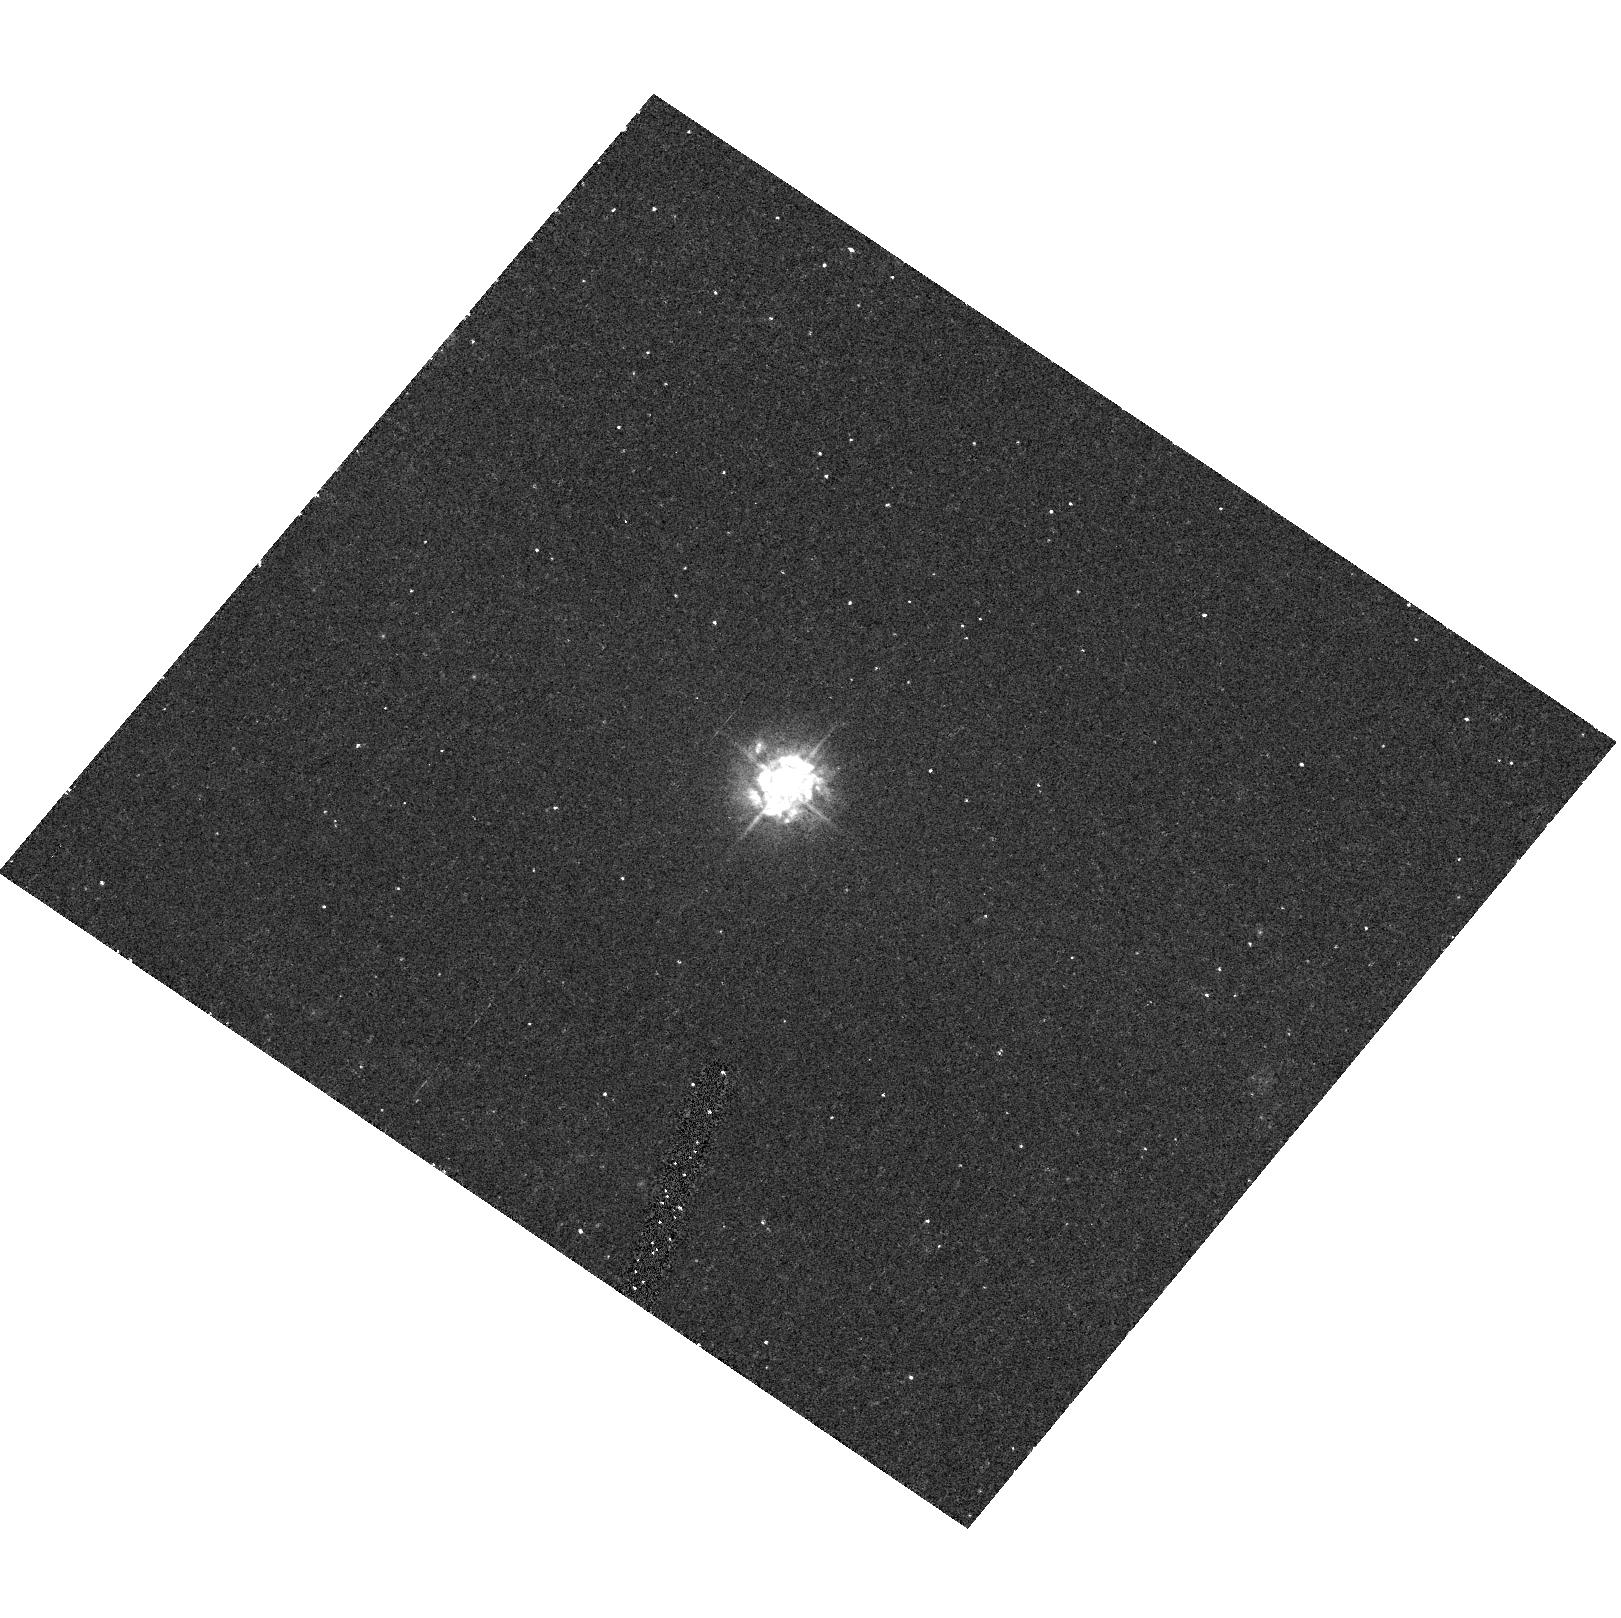
Target: MRK493. Instrument: ACS/HRC. Filter: F330W. Exposure: 20 min. Observation ID: hst_9379_76_acs_hrc_f330w_j8ek76

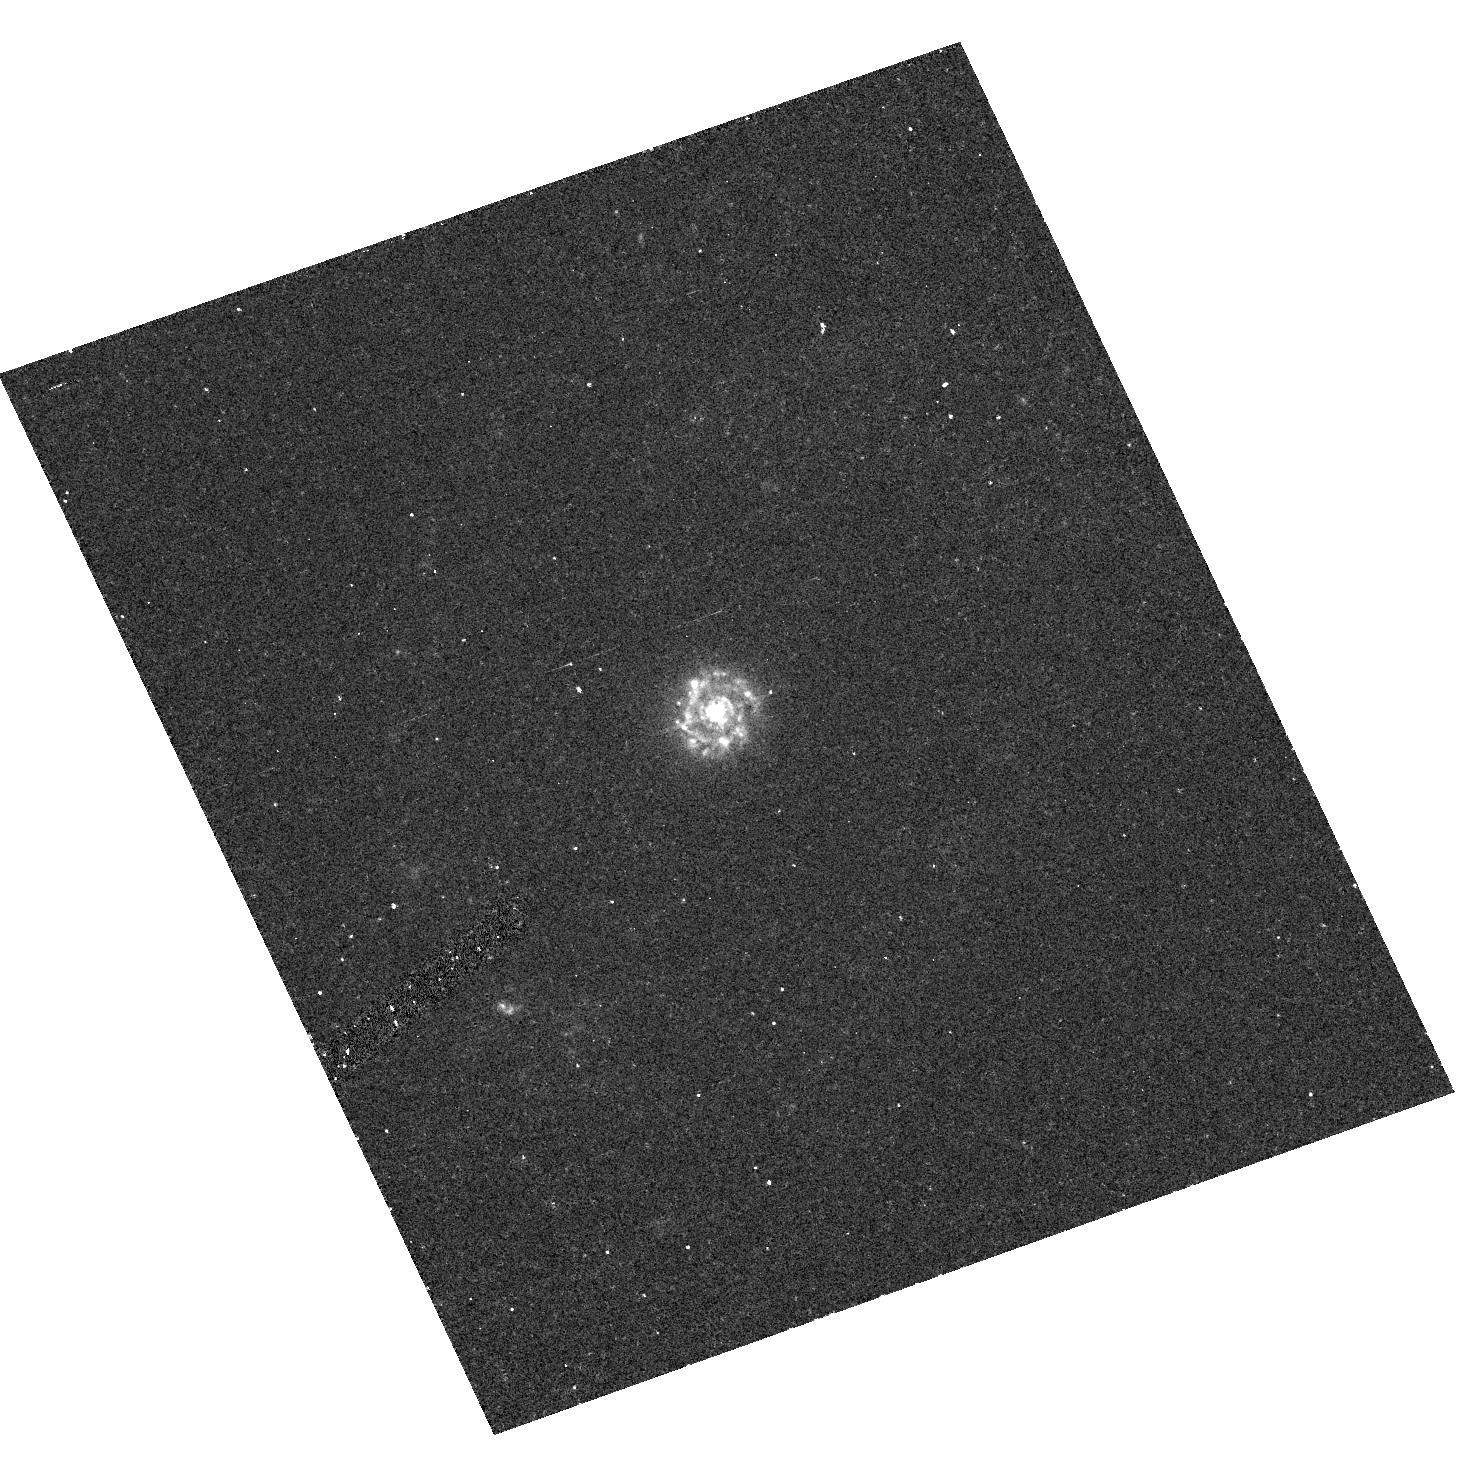
Target: MRK42. Instrument: ACS/HRC. Filter: F330W. Exposure: 20 min. Observation ID: hst_9379_34_acs_hrc_f330w_j8ek34

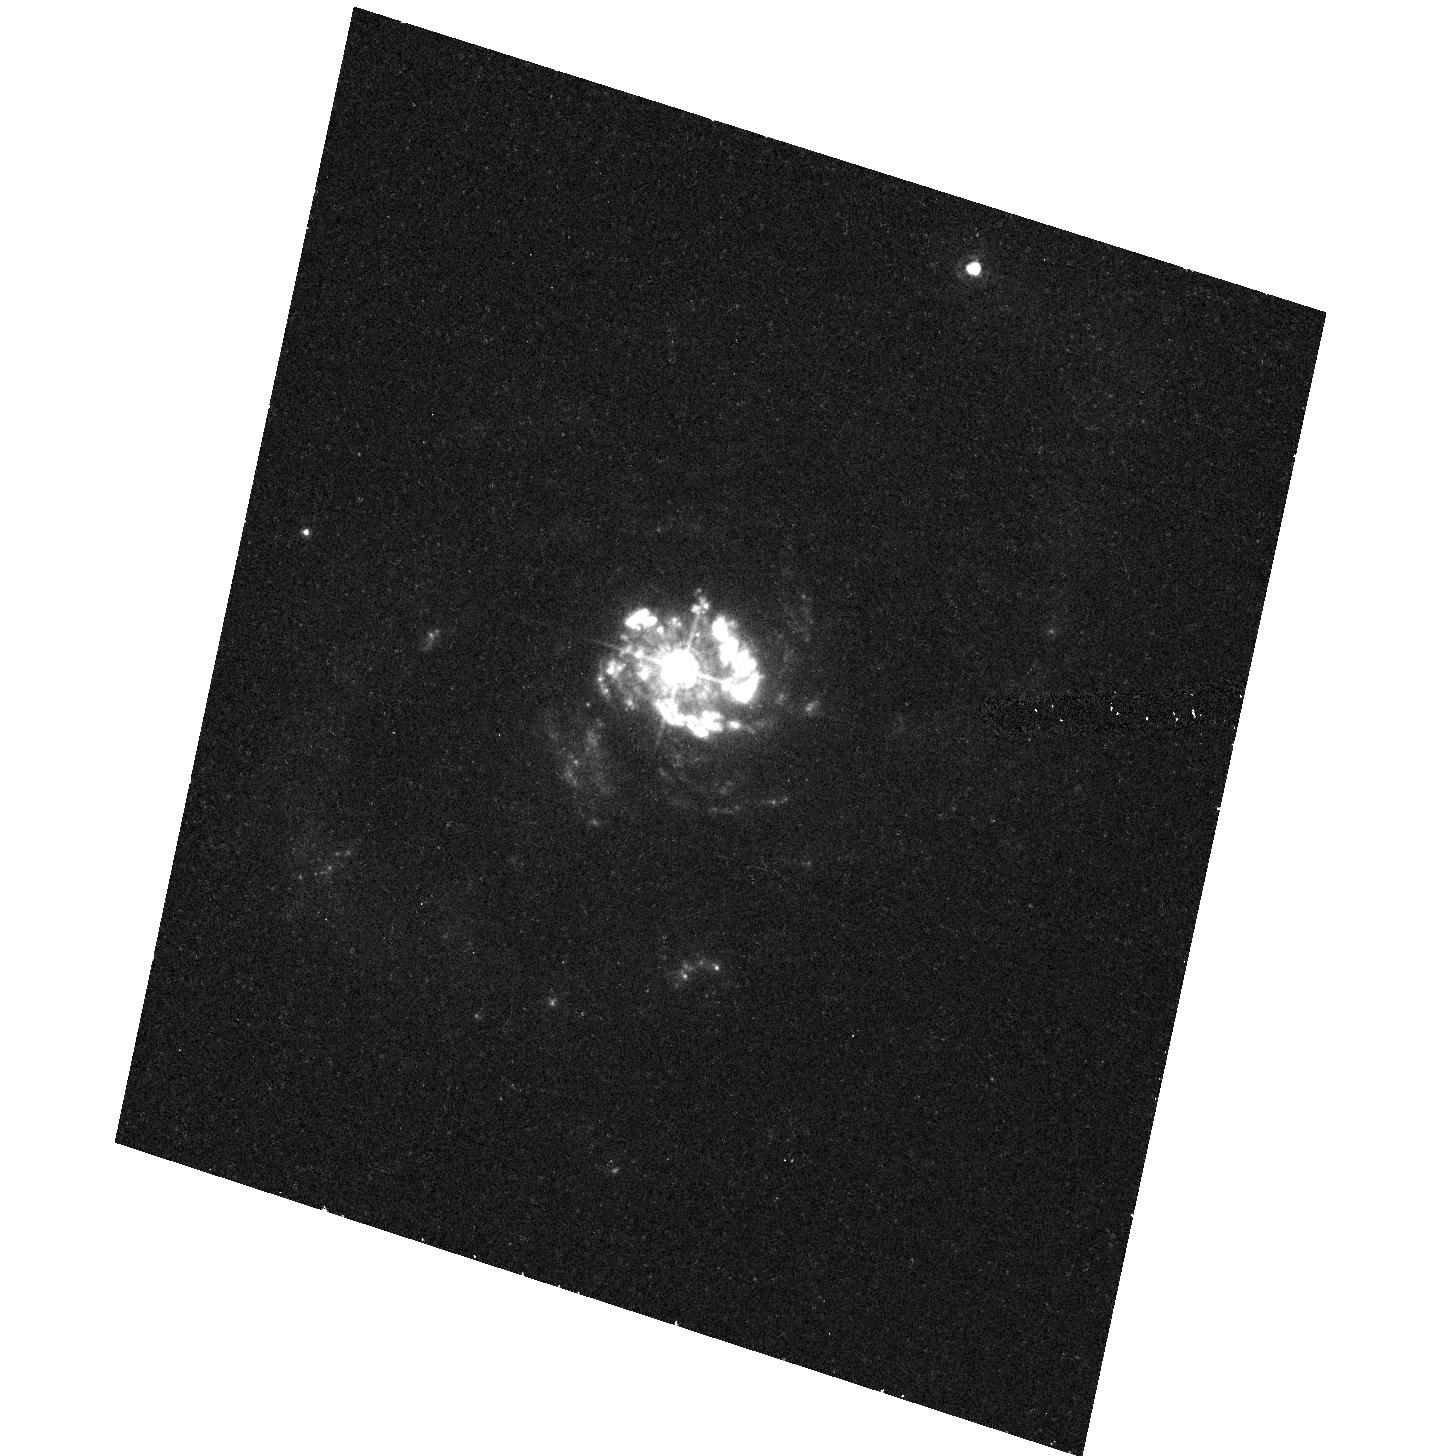
Target: NGC7469. Instrument: ACS/HRC. Filter: F330W. Exposure: 20 min. Observation ID: hst_9379_94_acs_hrc_f330w_j8ek94

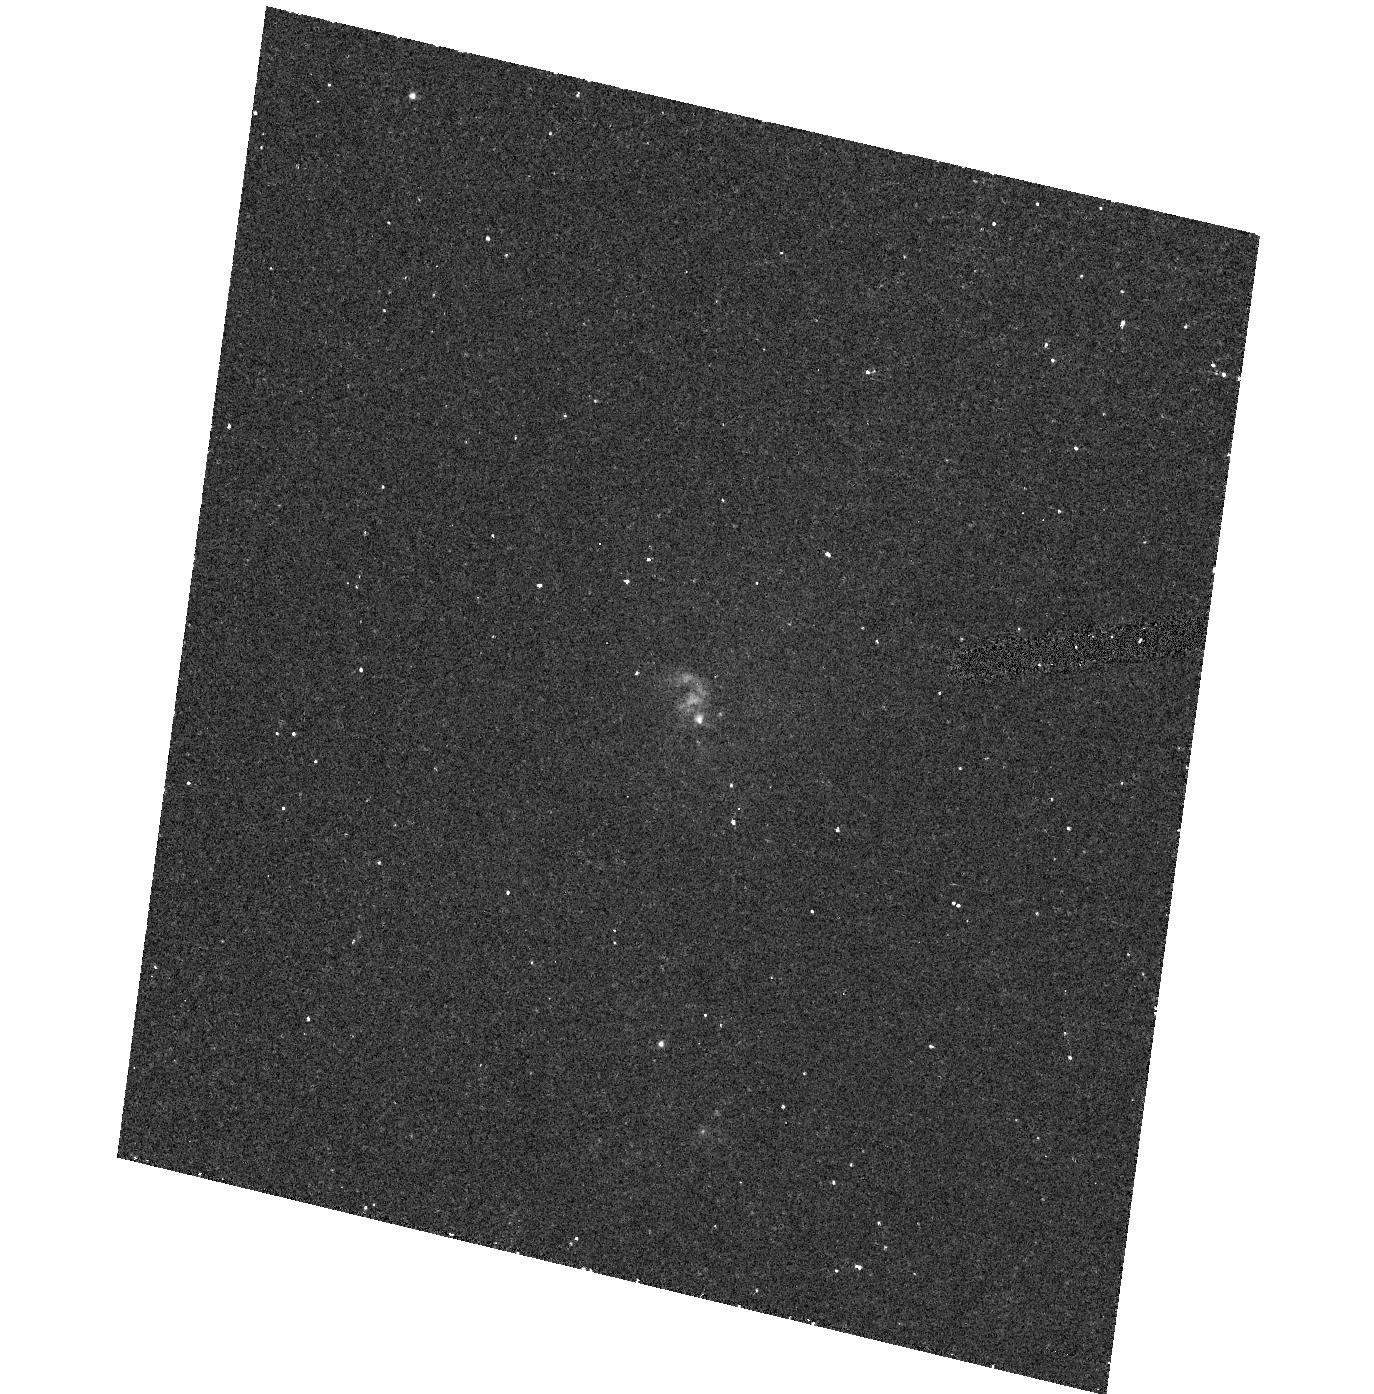
Target: NGC7319. Instrument: ACS/HRC. Filter: F330W. Exposure: 20 min. Observation ID: hst_9379_91_acs_hrc_f330w_j8ek91

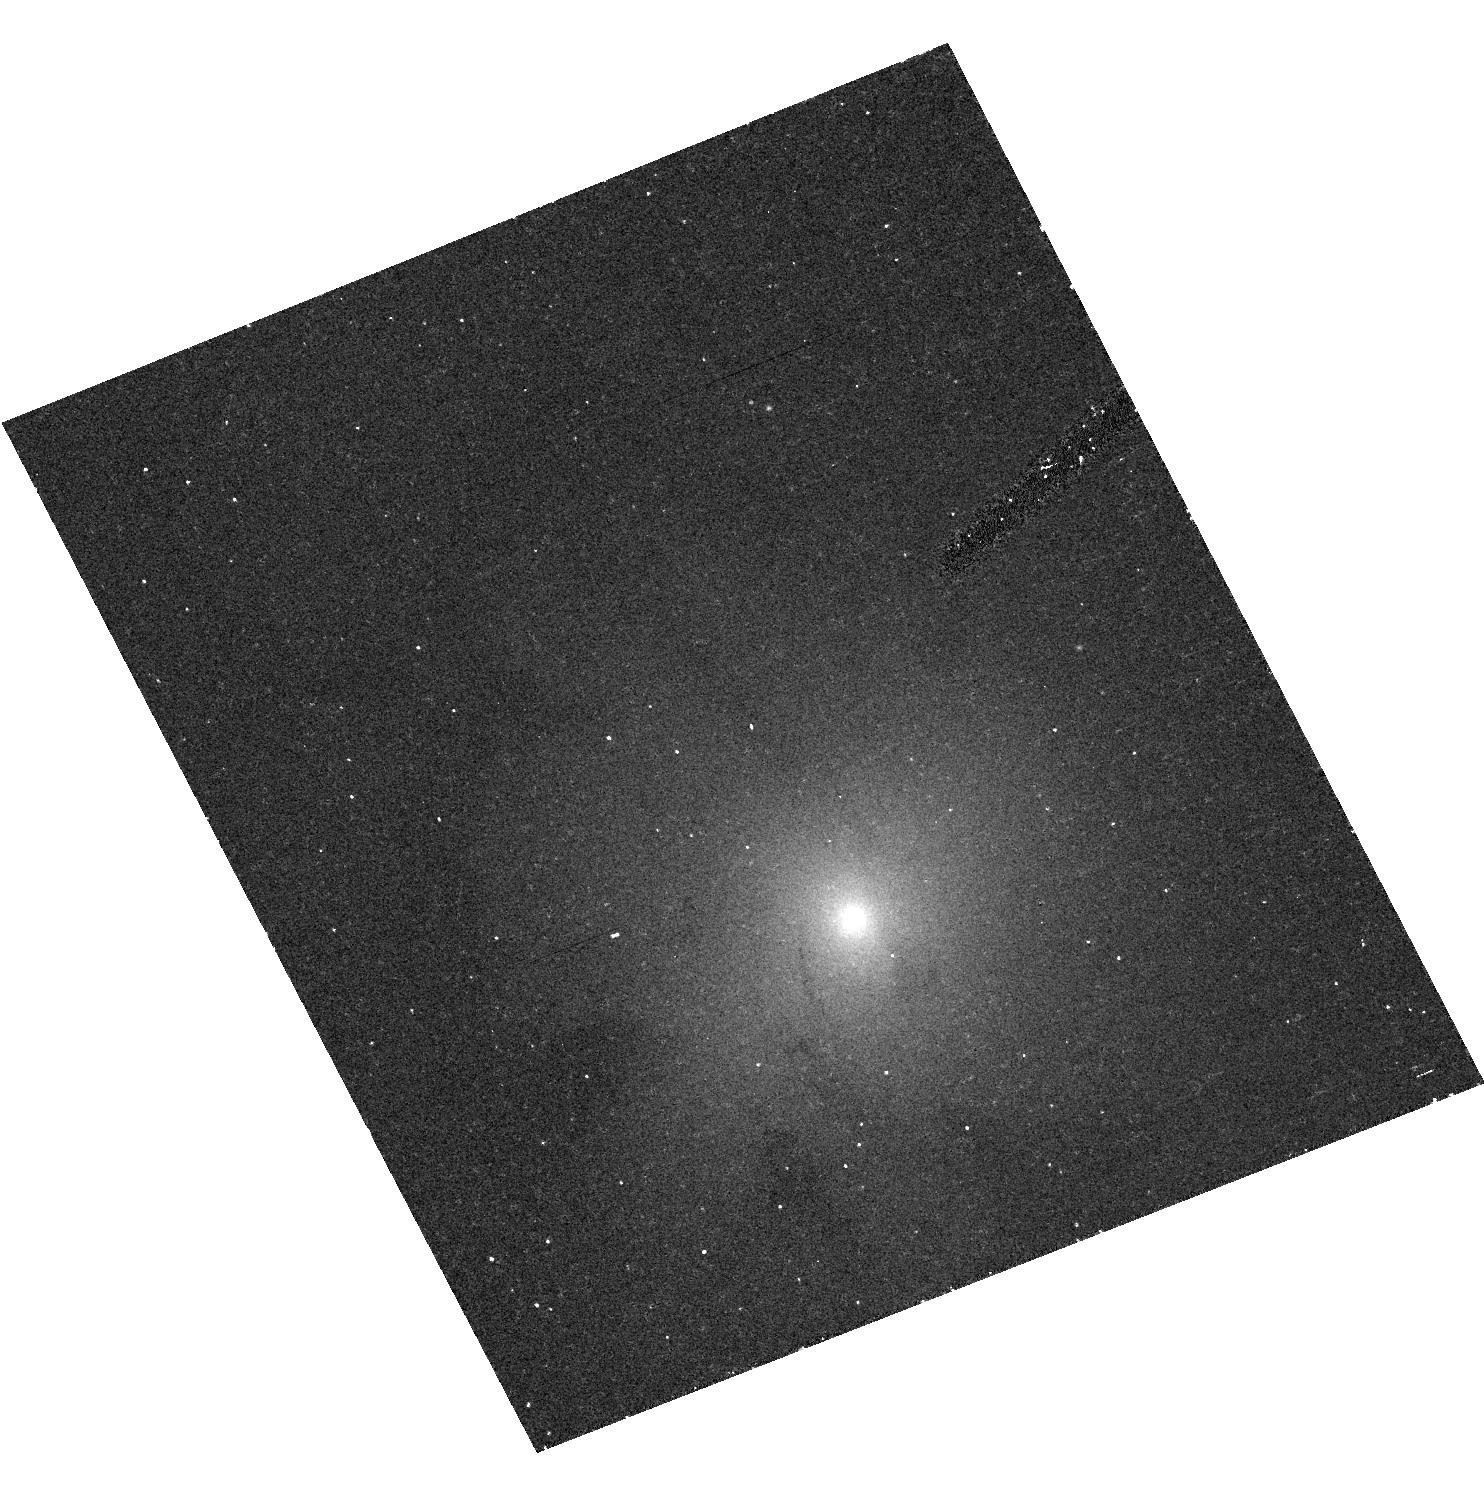
Target: NGC4725. Instrument: ACS/HRC. Filter: F330W. Exposure: 20 min. Observation ID: hst_9379_46_acs_hrc_f330w_j8ek46

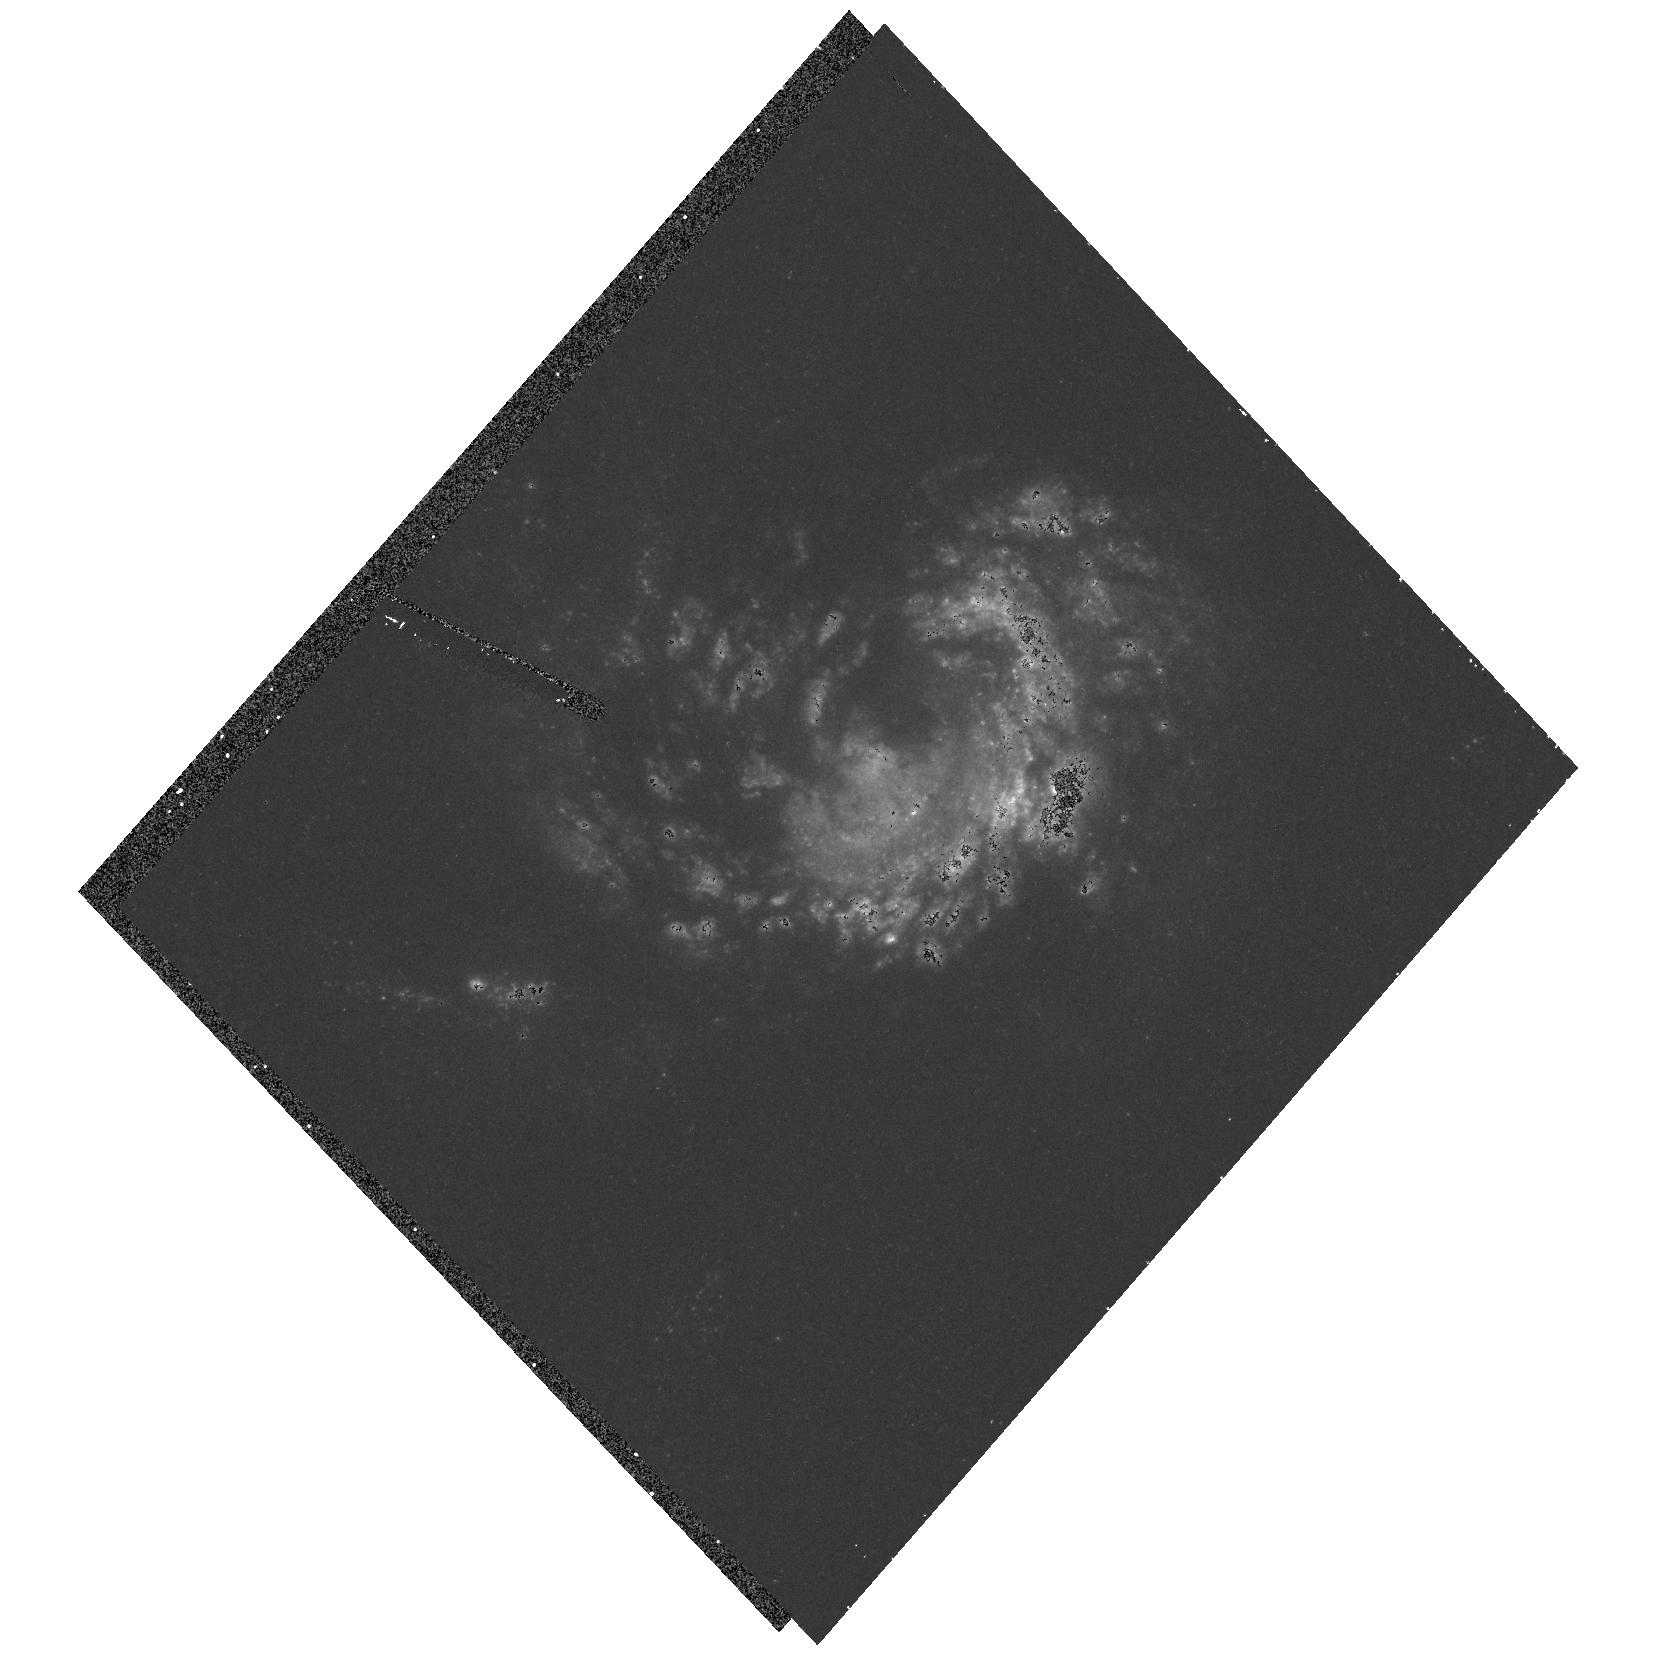
Target: NGC1672. Instrument: ACS/HRC. Filter: F330W. Exposure: 20 min. Observation ID: hst_9379_13_acs_hrc_f330w_j8ek13

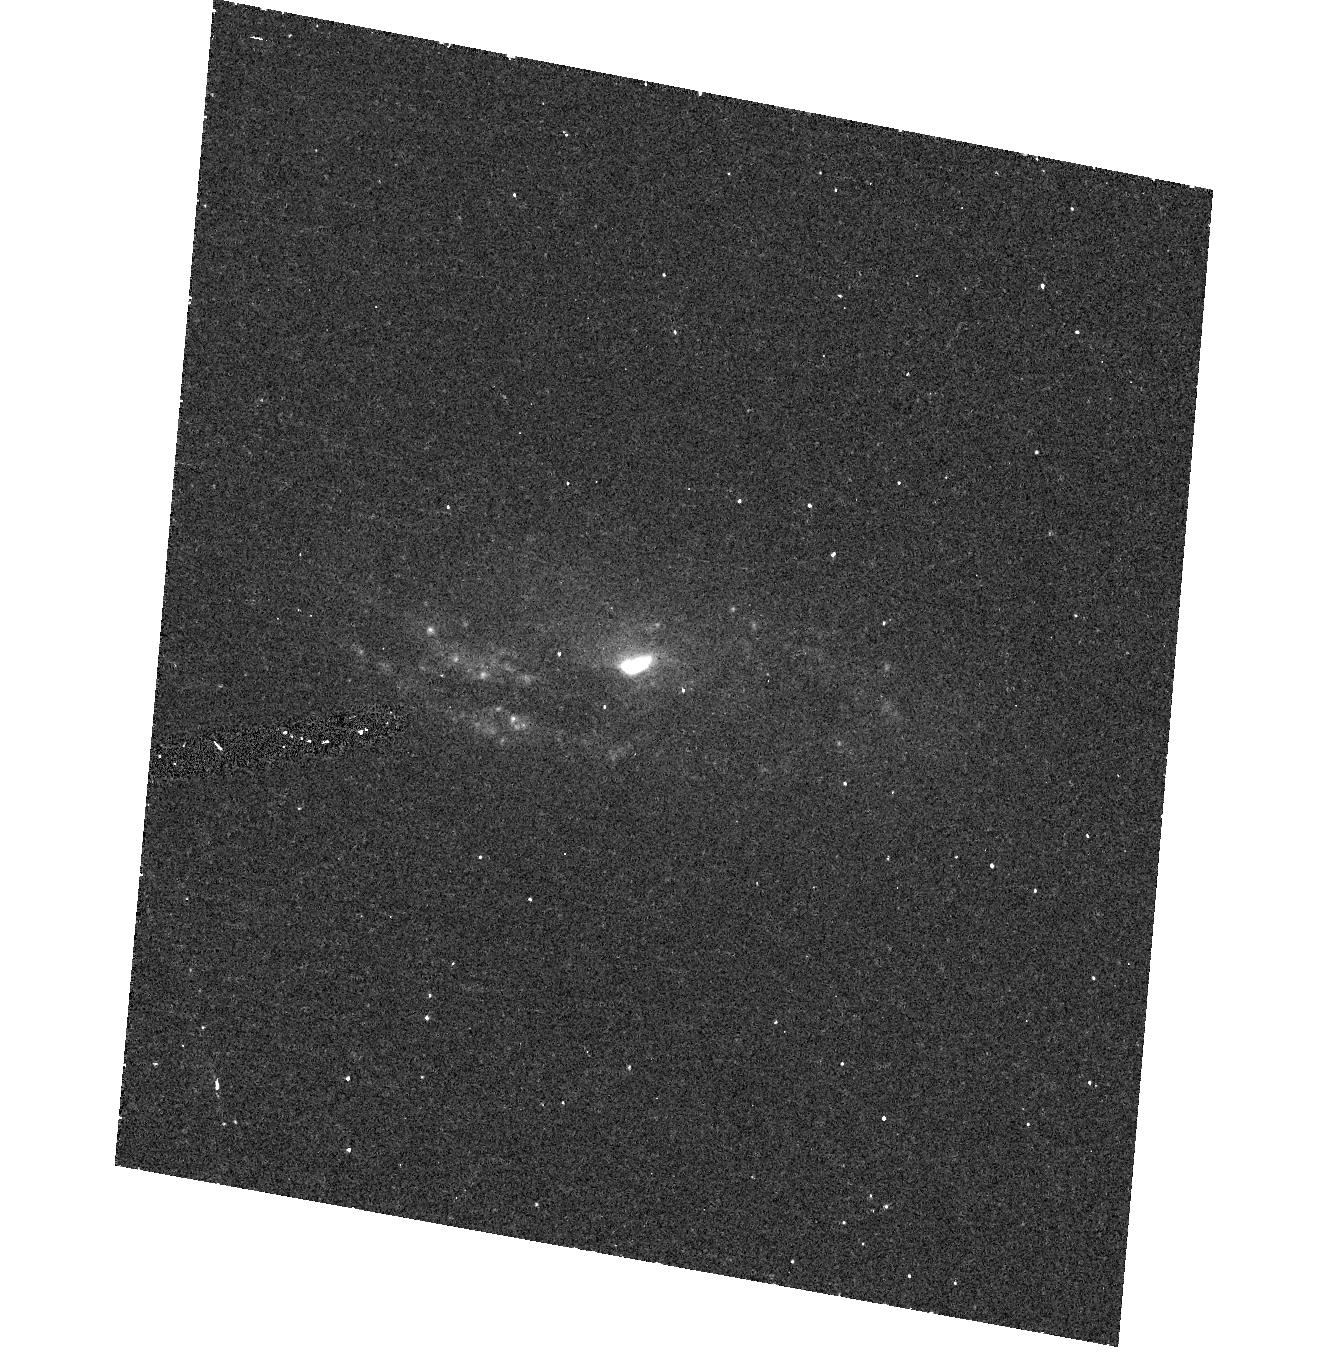
Target: NGC449. Instrument: ACS/HRC. Filter: F330W. Exposure: 20 min. Observation ID: hst_9379_02_acs_hrc_f330w_j8ek02

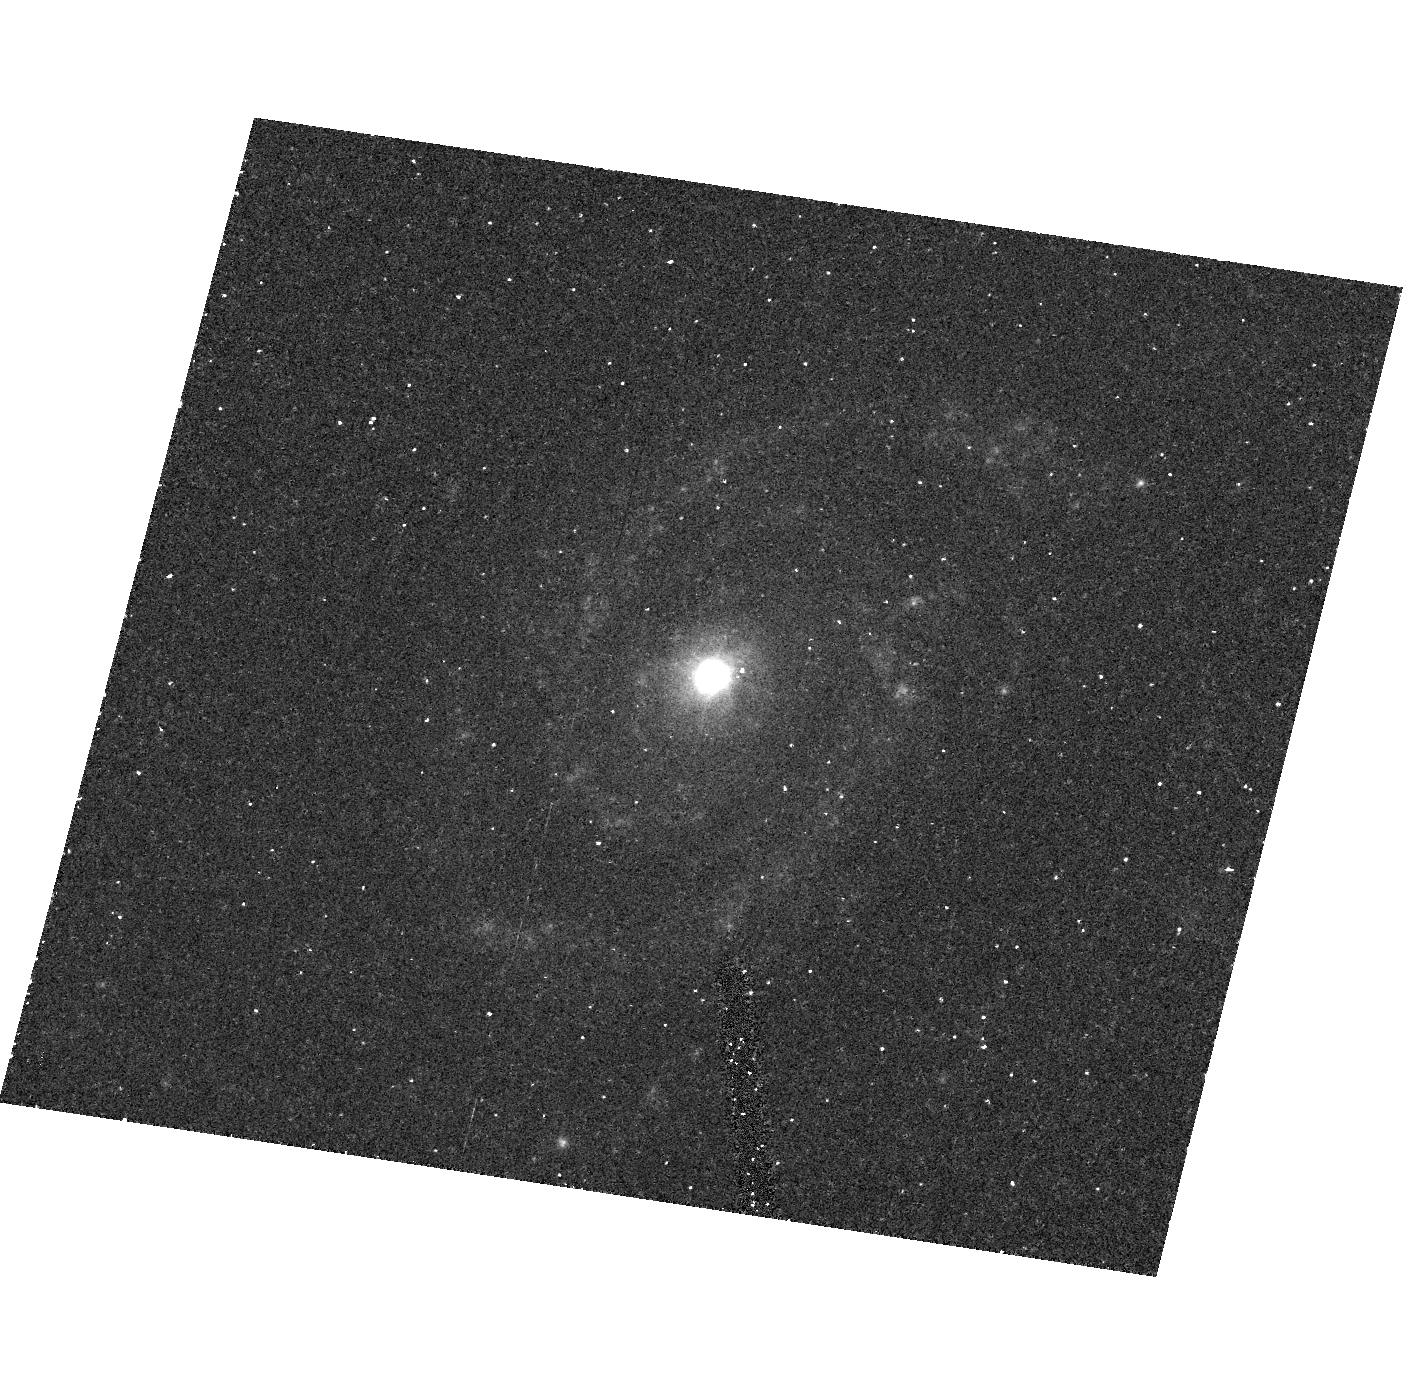
Target: MRK461. Instrument: ACS/HRC. Filter: F330W. Exposure: 20 min. Observation ID: hst_9379_59_acs_hrc_f330w_j8ek59

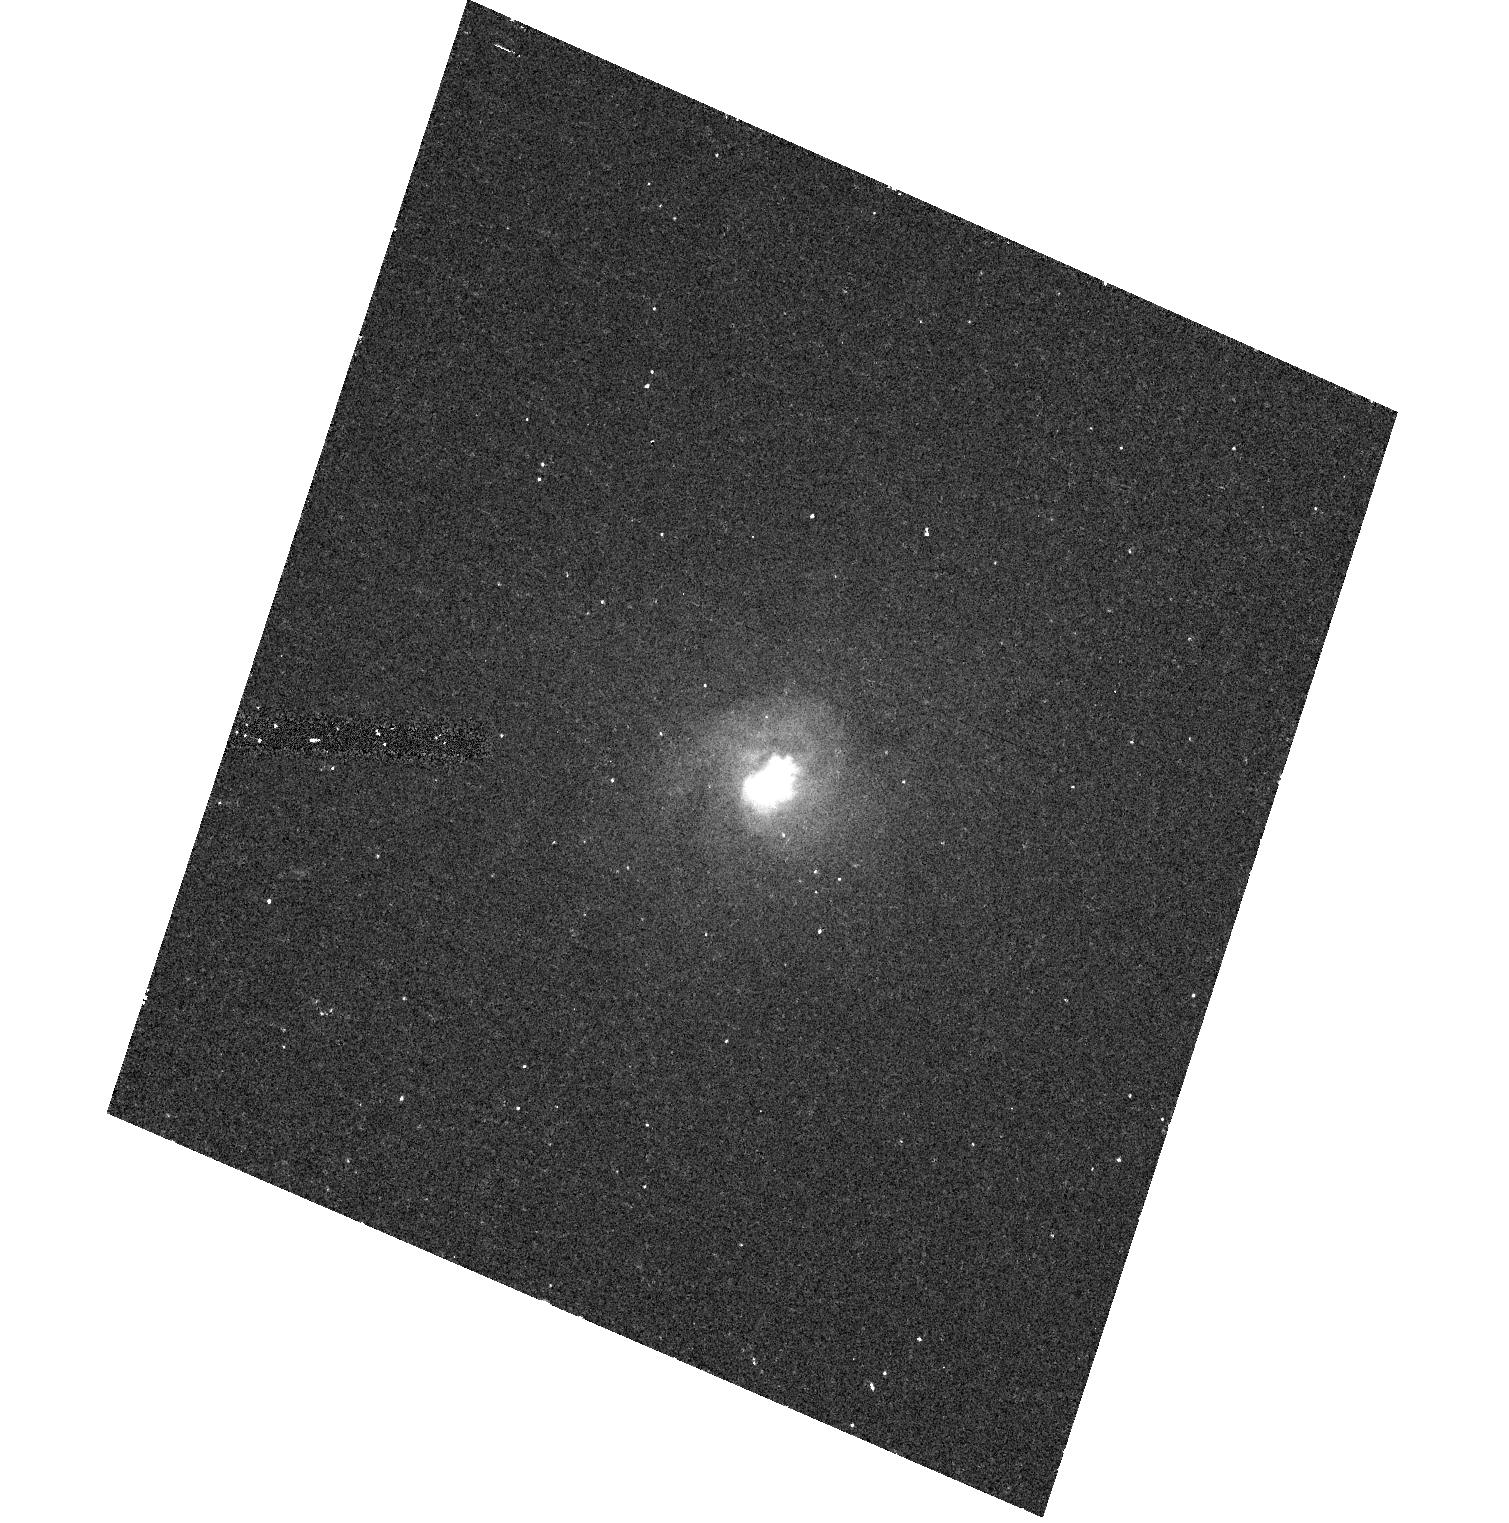
Target: NGC7743. Instrument: ACS/HRC. Filter: F330W. Exposure: 20 min. Observation ID: hst_9379_9b_acs_hrc_f330w_j8ek9b

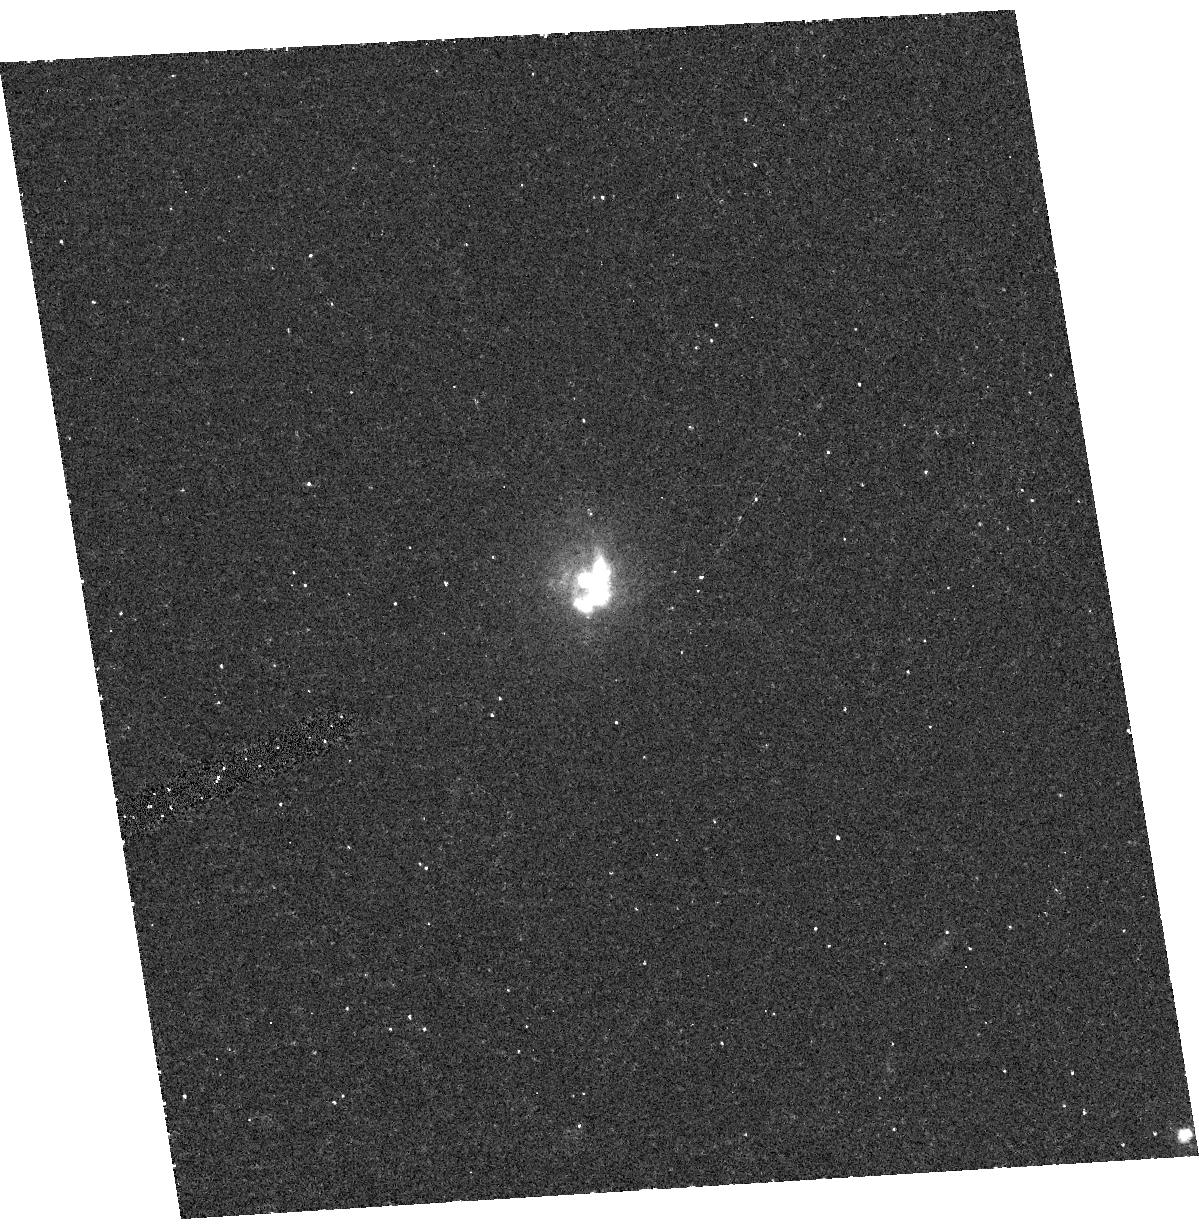
Target: UM625. Instrument: ACS/HRC. Filter: F330W. Exposure: 20 min. Observation ID: hst_9379_62_acs_hrc_f330w_j8ek62

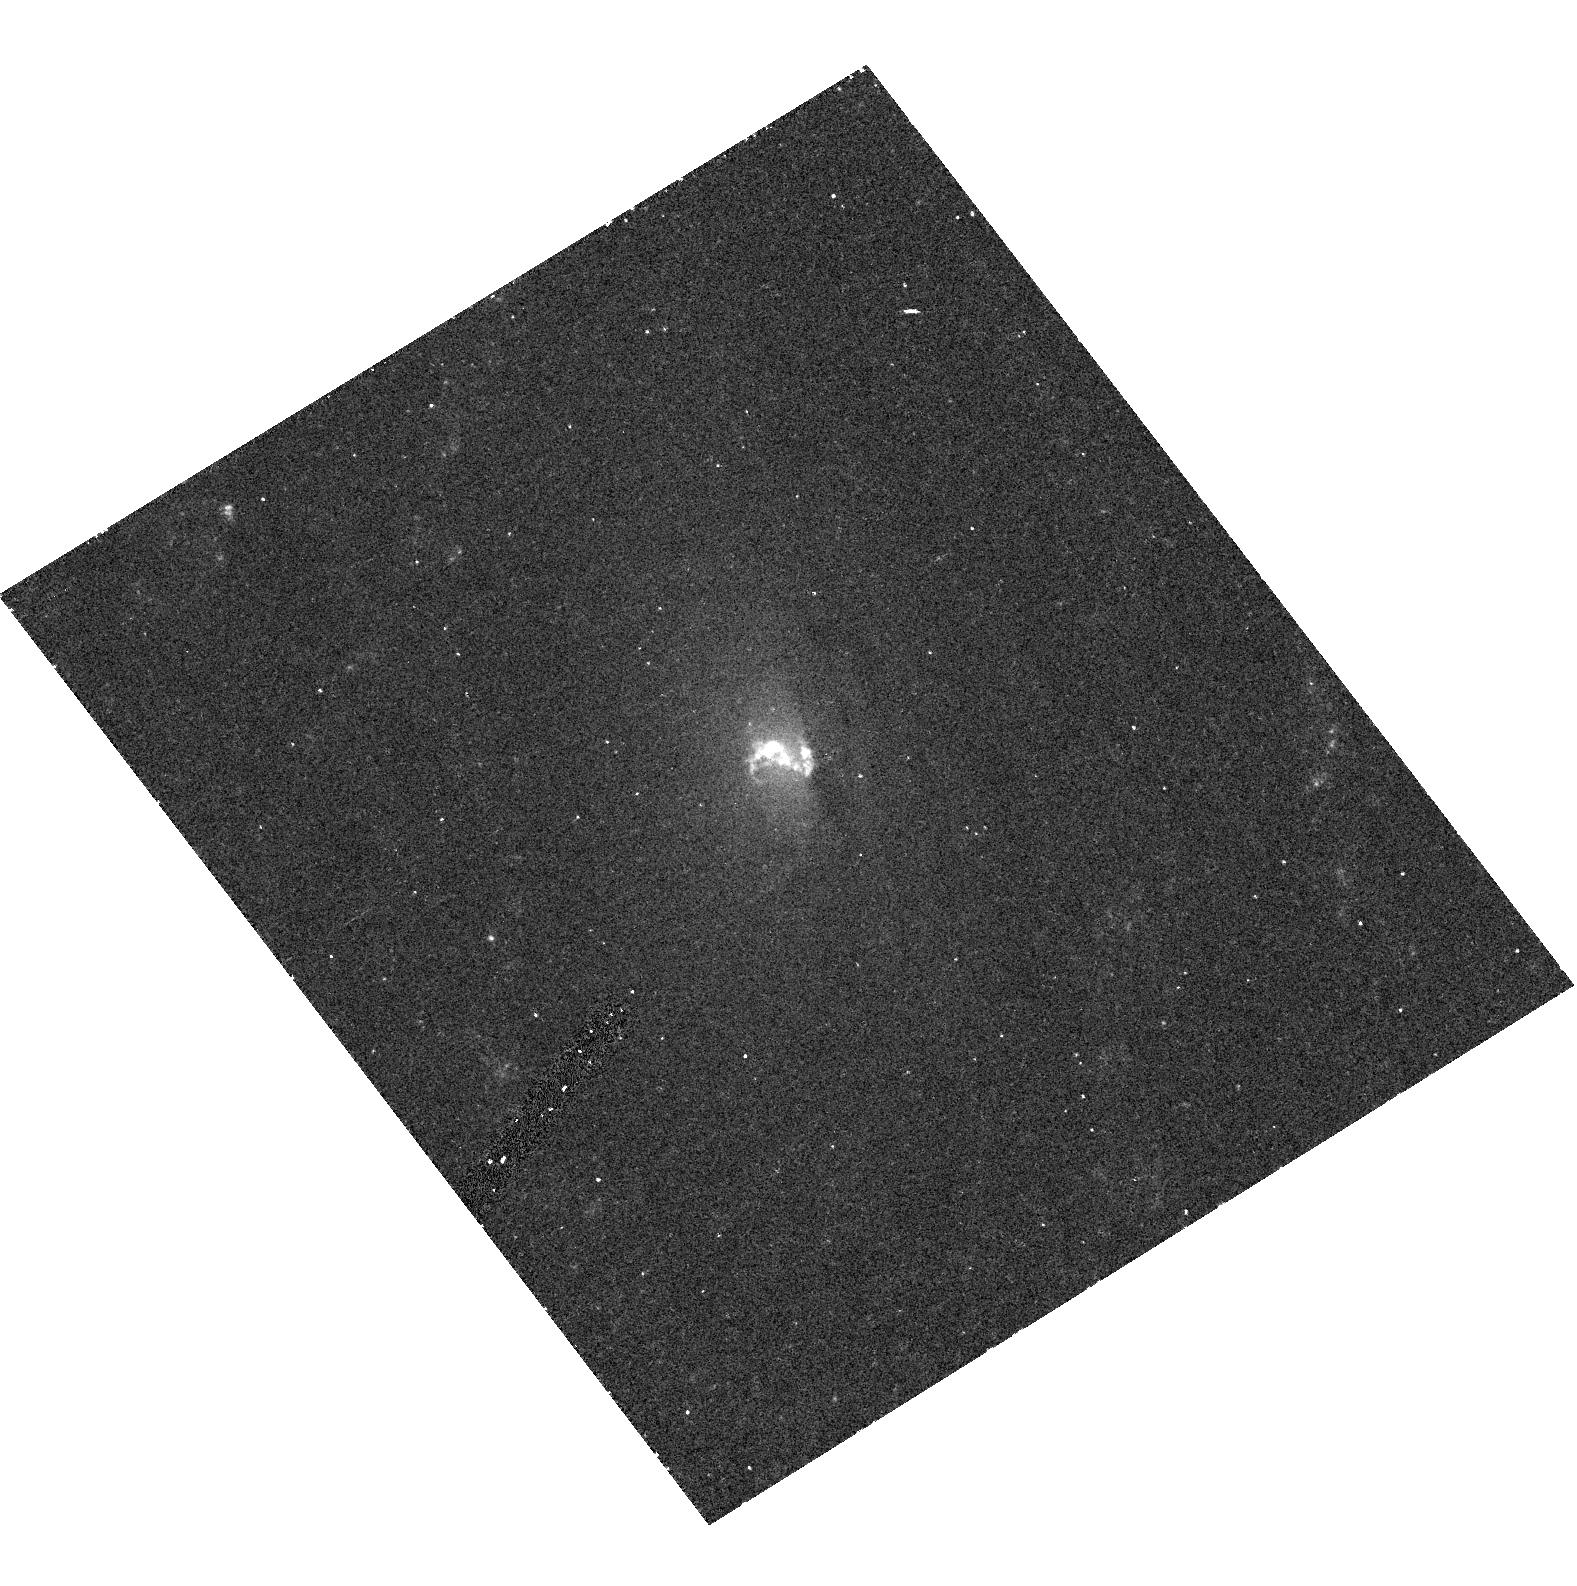
Target: NGC4939. Instrument: ACS/HRC. Filter: F330W. Exposure: 20 min. Observation ID: hst_9379_49_acs_hrc_f330w_j8ek49

Near Ultraviolet Imaging of Seyfert Galaxies: Understanding the Starburst-AGN Connection (PI: Schmitt, Henrique R.)

We propose a near-UV snapshot survey of 101 Seyfert galaxies using ACS/HRC and the filter F330W, a configuration which is optimal to detect faint star forming regions around their nuclei. These images will complement optical and near-IR images available in the HST archive, thus providing a panchromatic atlas of the inner regions of active galaxies, which we will use to study the starburst-AGN connection. The main goals of this proposal are: (1) Determine the frequency of circumnuclear starbursts in Seyferts, down to levels which cannot be observed from the ground; (2) characterize the observational (fluxes, colors, structure, sizes) and intrinsic (luminosities, masses, ages, global star-formation rate) properties of these clusters; (3) derive the luminosity functions of young star clusters around the nucleus of Seyferts and compare these results with those from normal and starburst galaxies to determine their survival rate close to the AGN; (4) address questions about the relation between AGNs and starbursts, like the possible connection between the masses and luminosities of black holes and starbursts, and the implications for the evolution of the black holes and their host galaxy bulges. By adding UV images to the existing optical and near-IR ones, this project will create an extremely valuable database for astronomers with a broad range of scientific interests, from the properties of the AGN to the properties of their host galaxies.